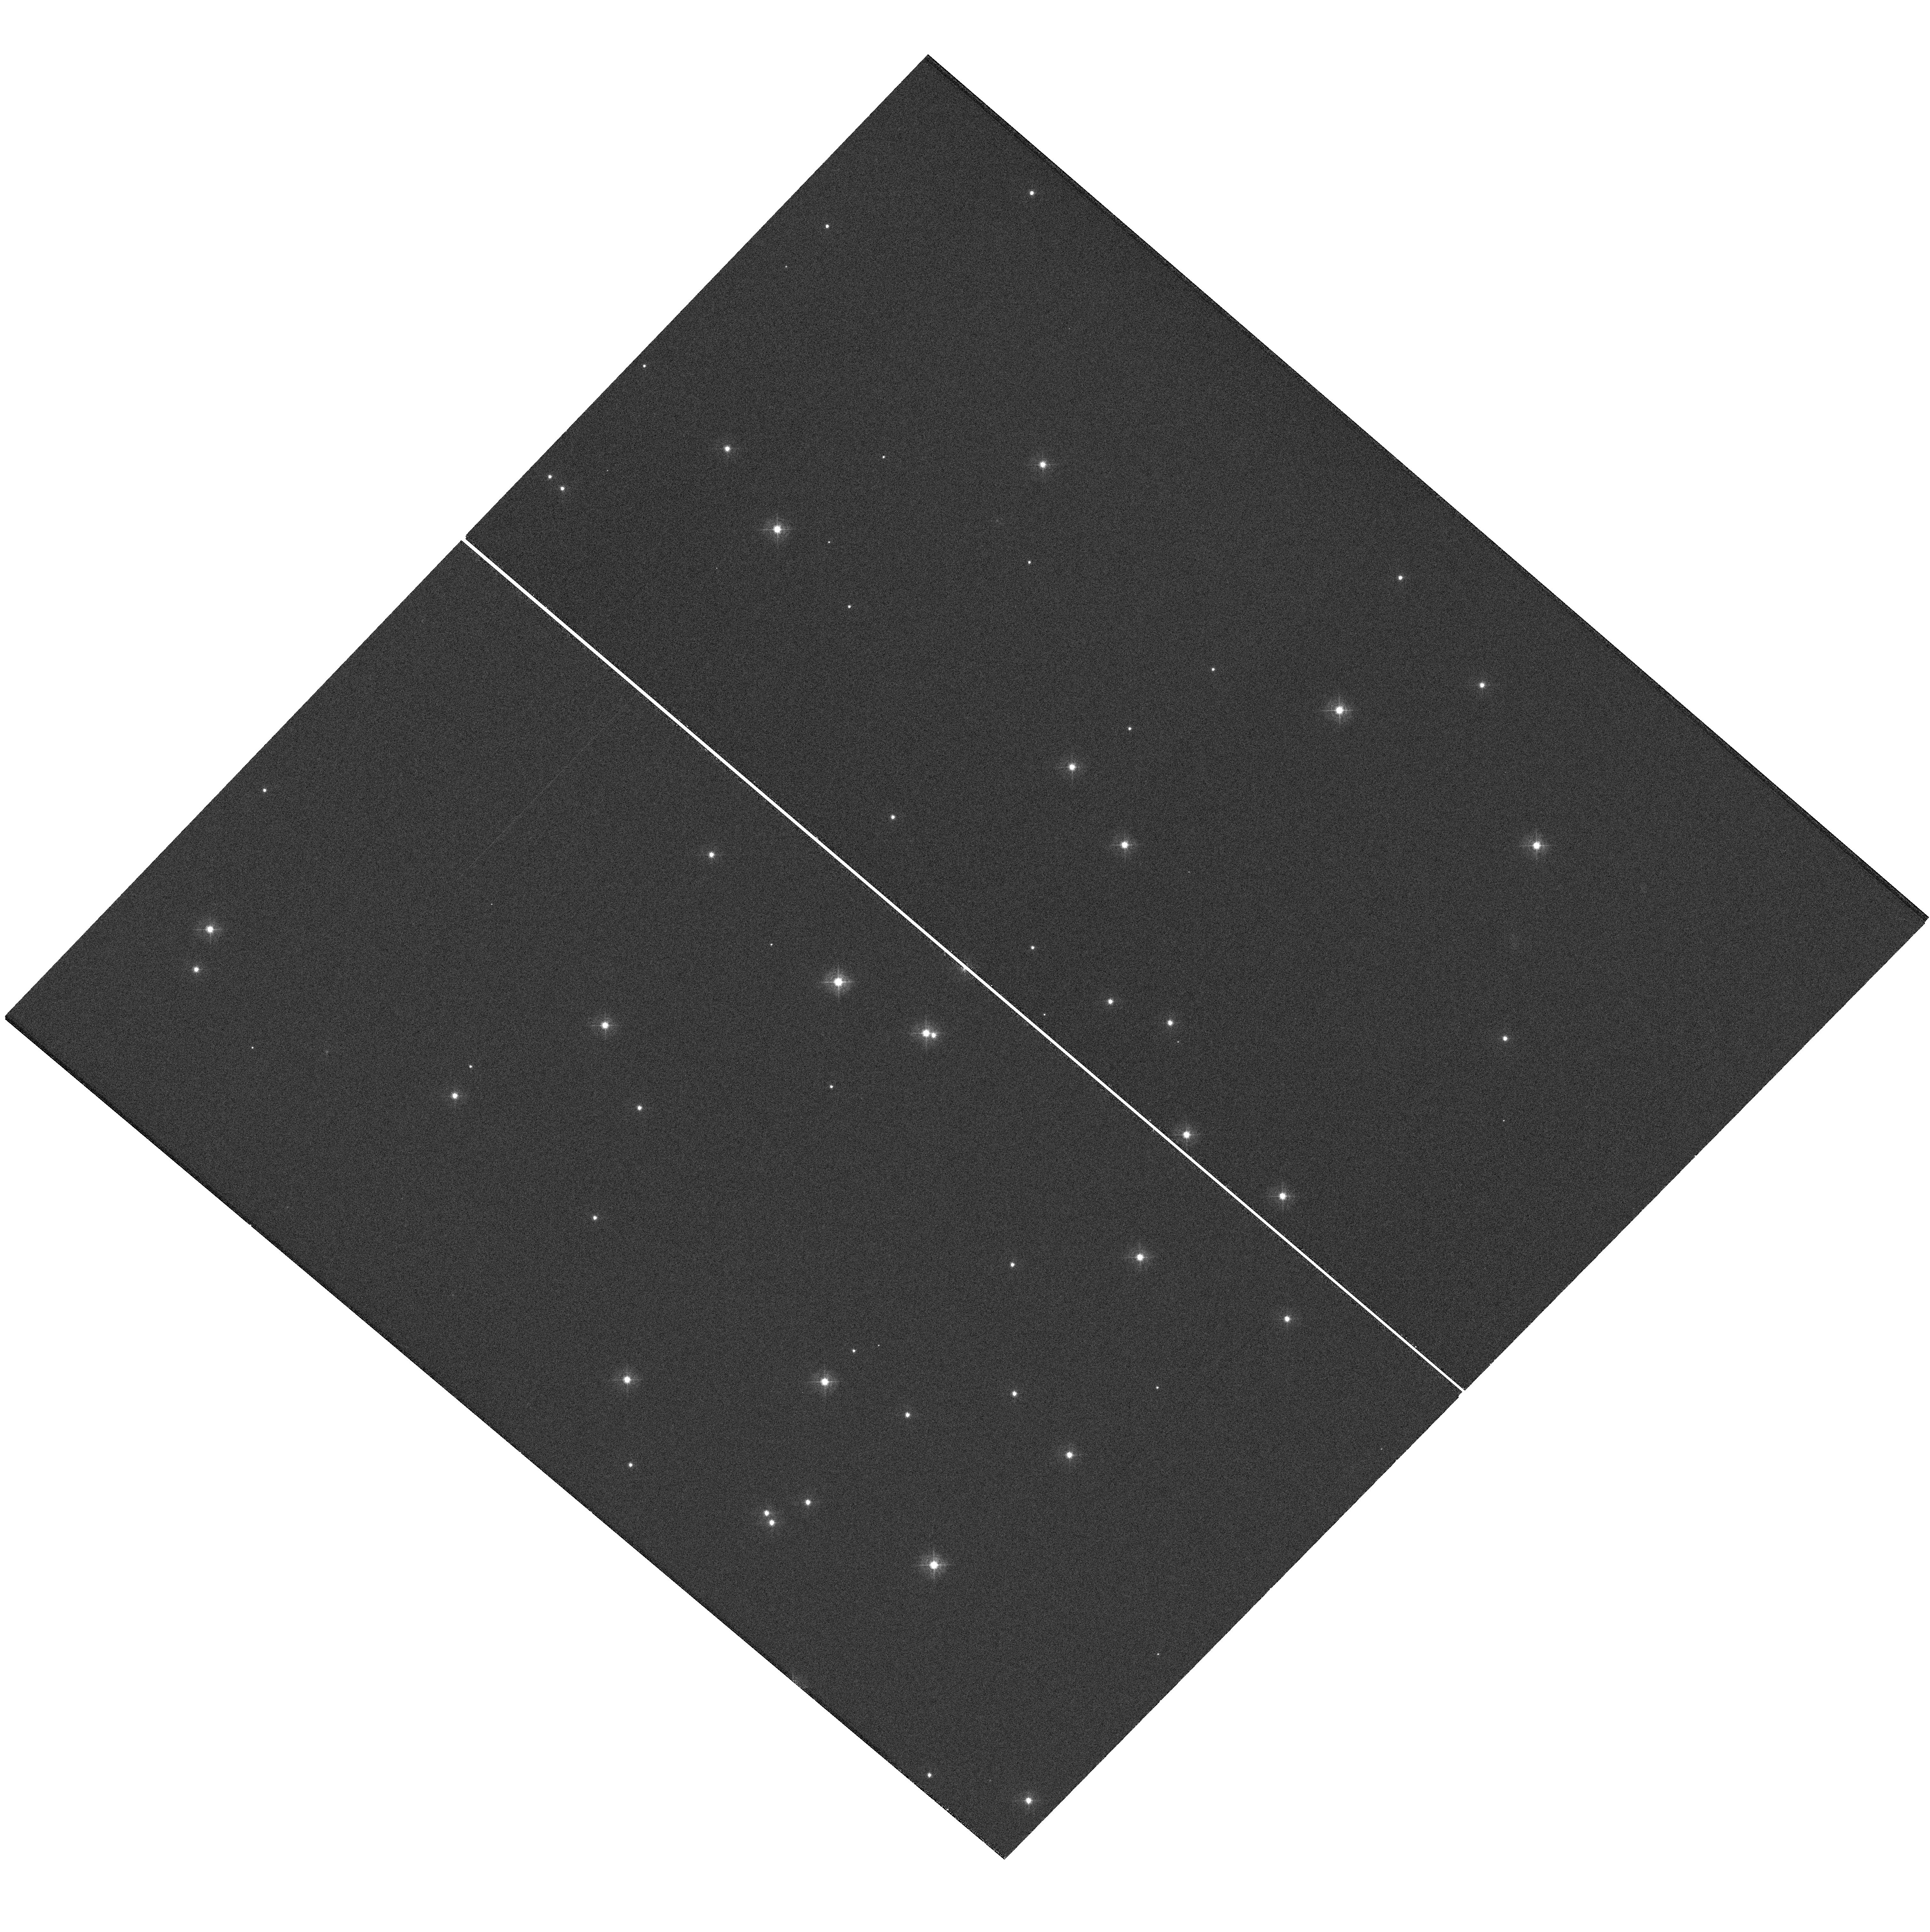
Target: NGC188-58
Instrument: WFC3/UVIS
Filter: F410M
Exposure: 12 min
Observation ID: hst_11424_a3_wfc3_uvis_f410m_iaala3

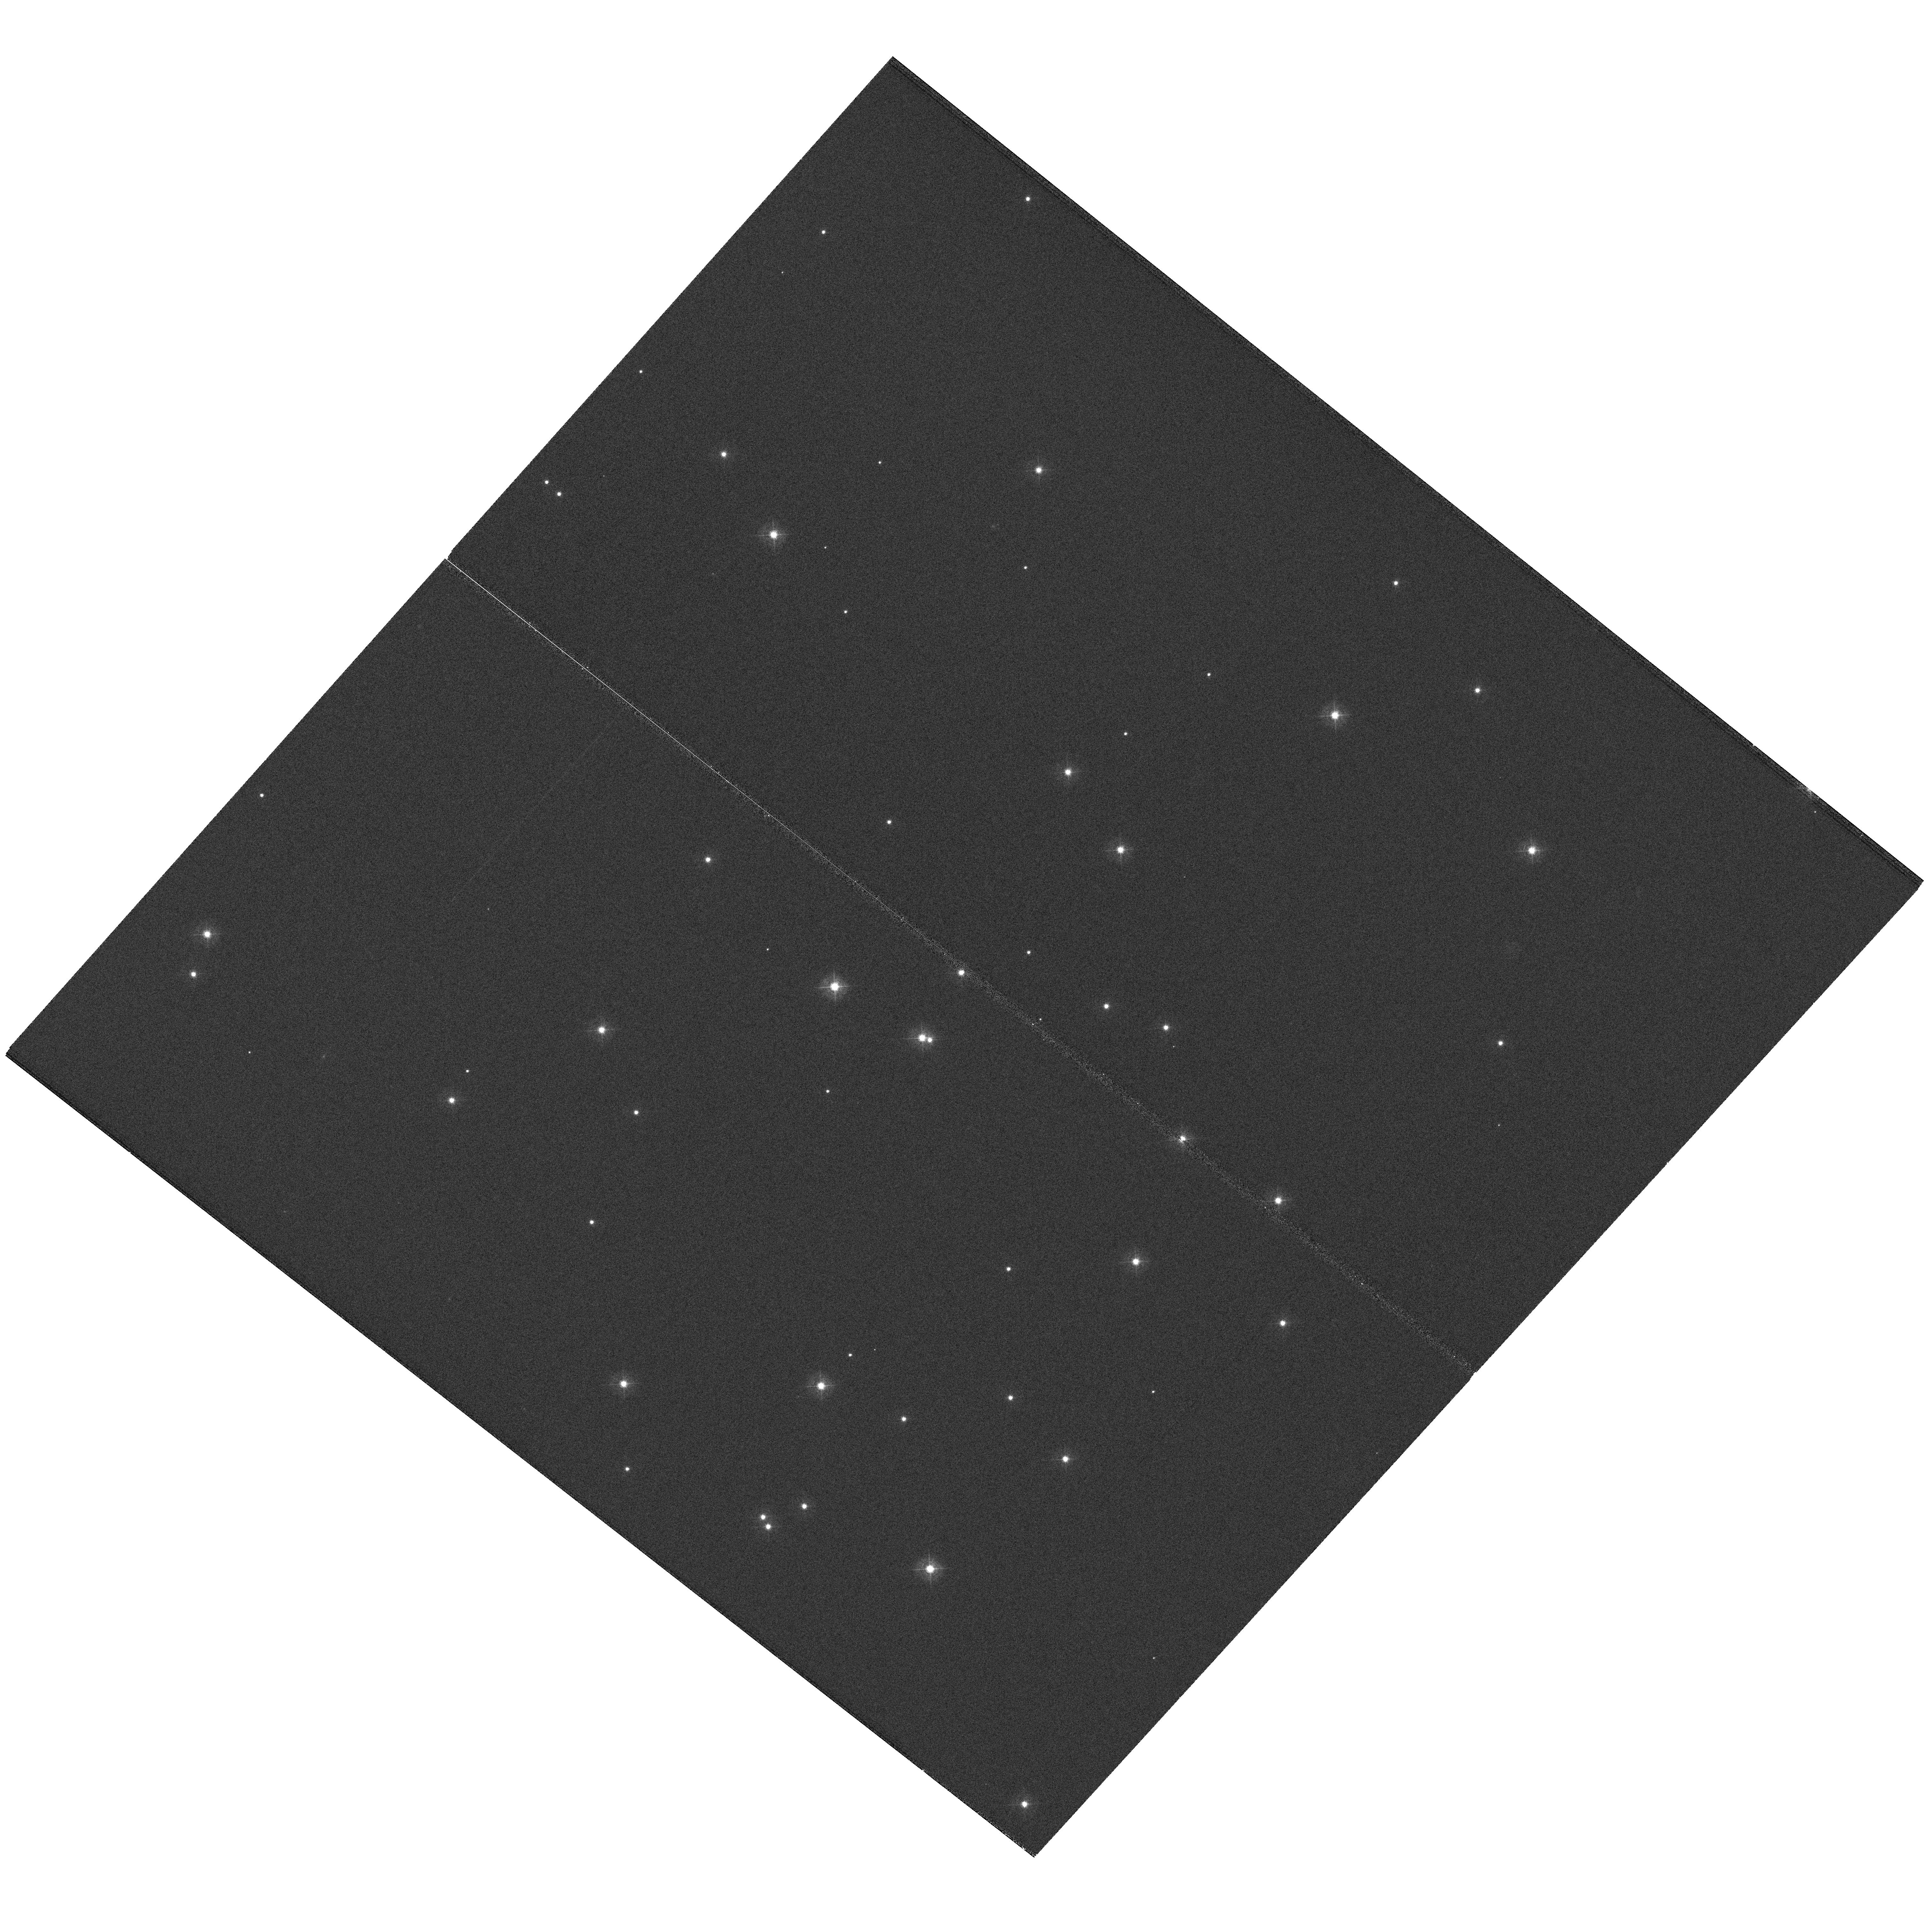
Target: NGC188-58
Instrument: WFC3/UVIS
Filter: F410M
Exposure: 12 min
Observation ID: hst_11424_a2_wfc3_uvis_f410m_iaala2

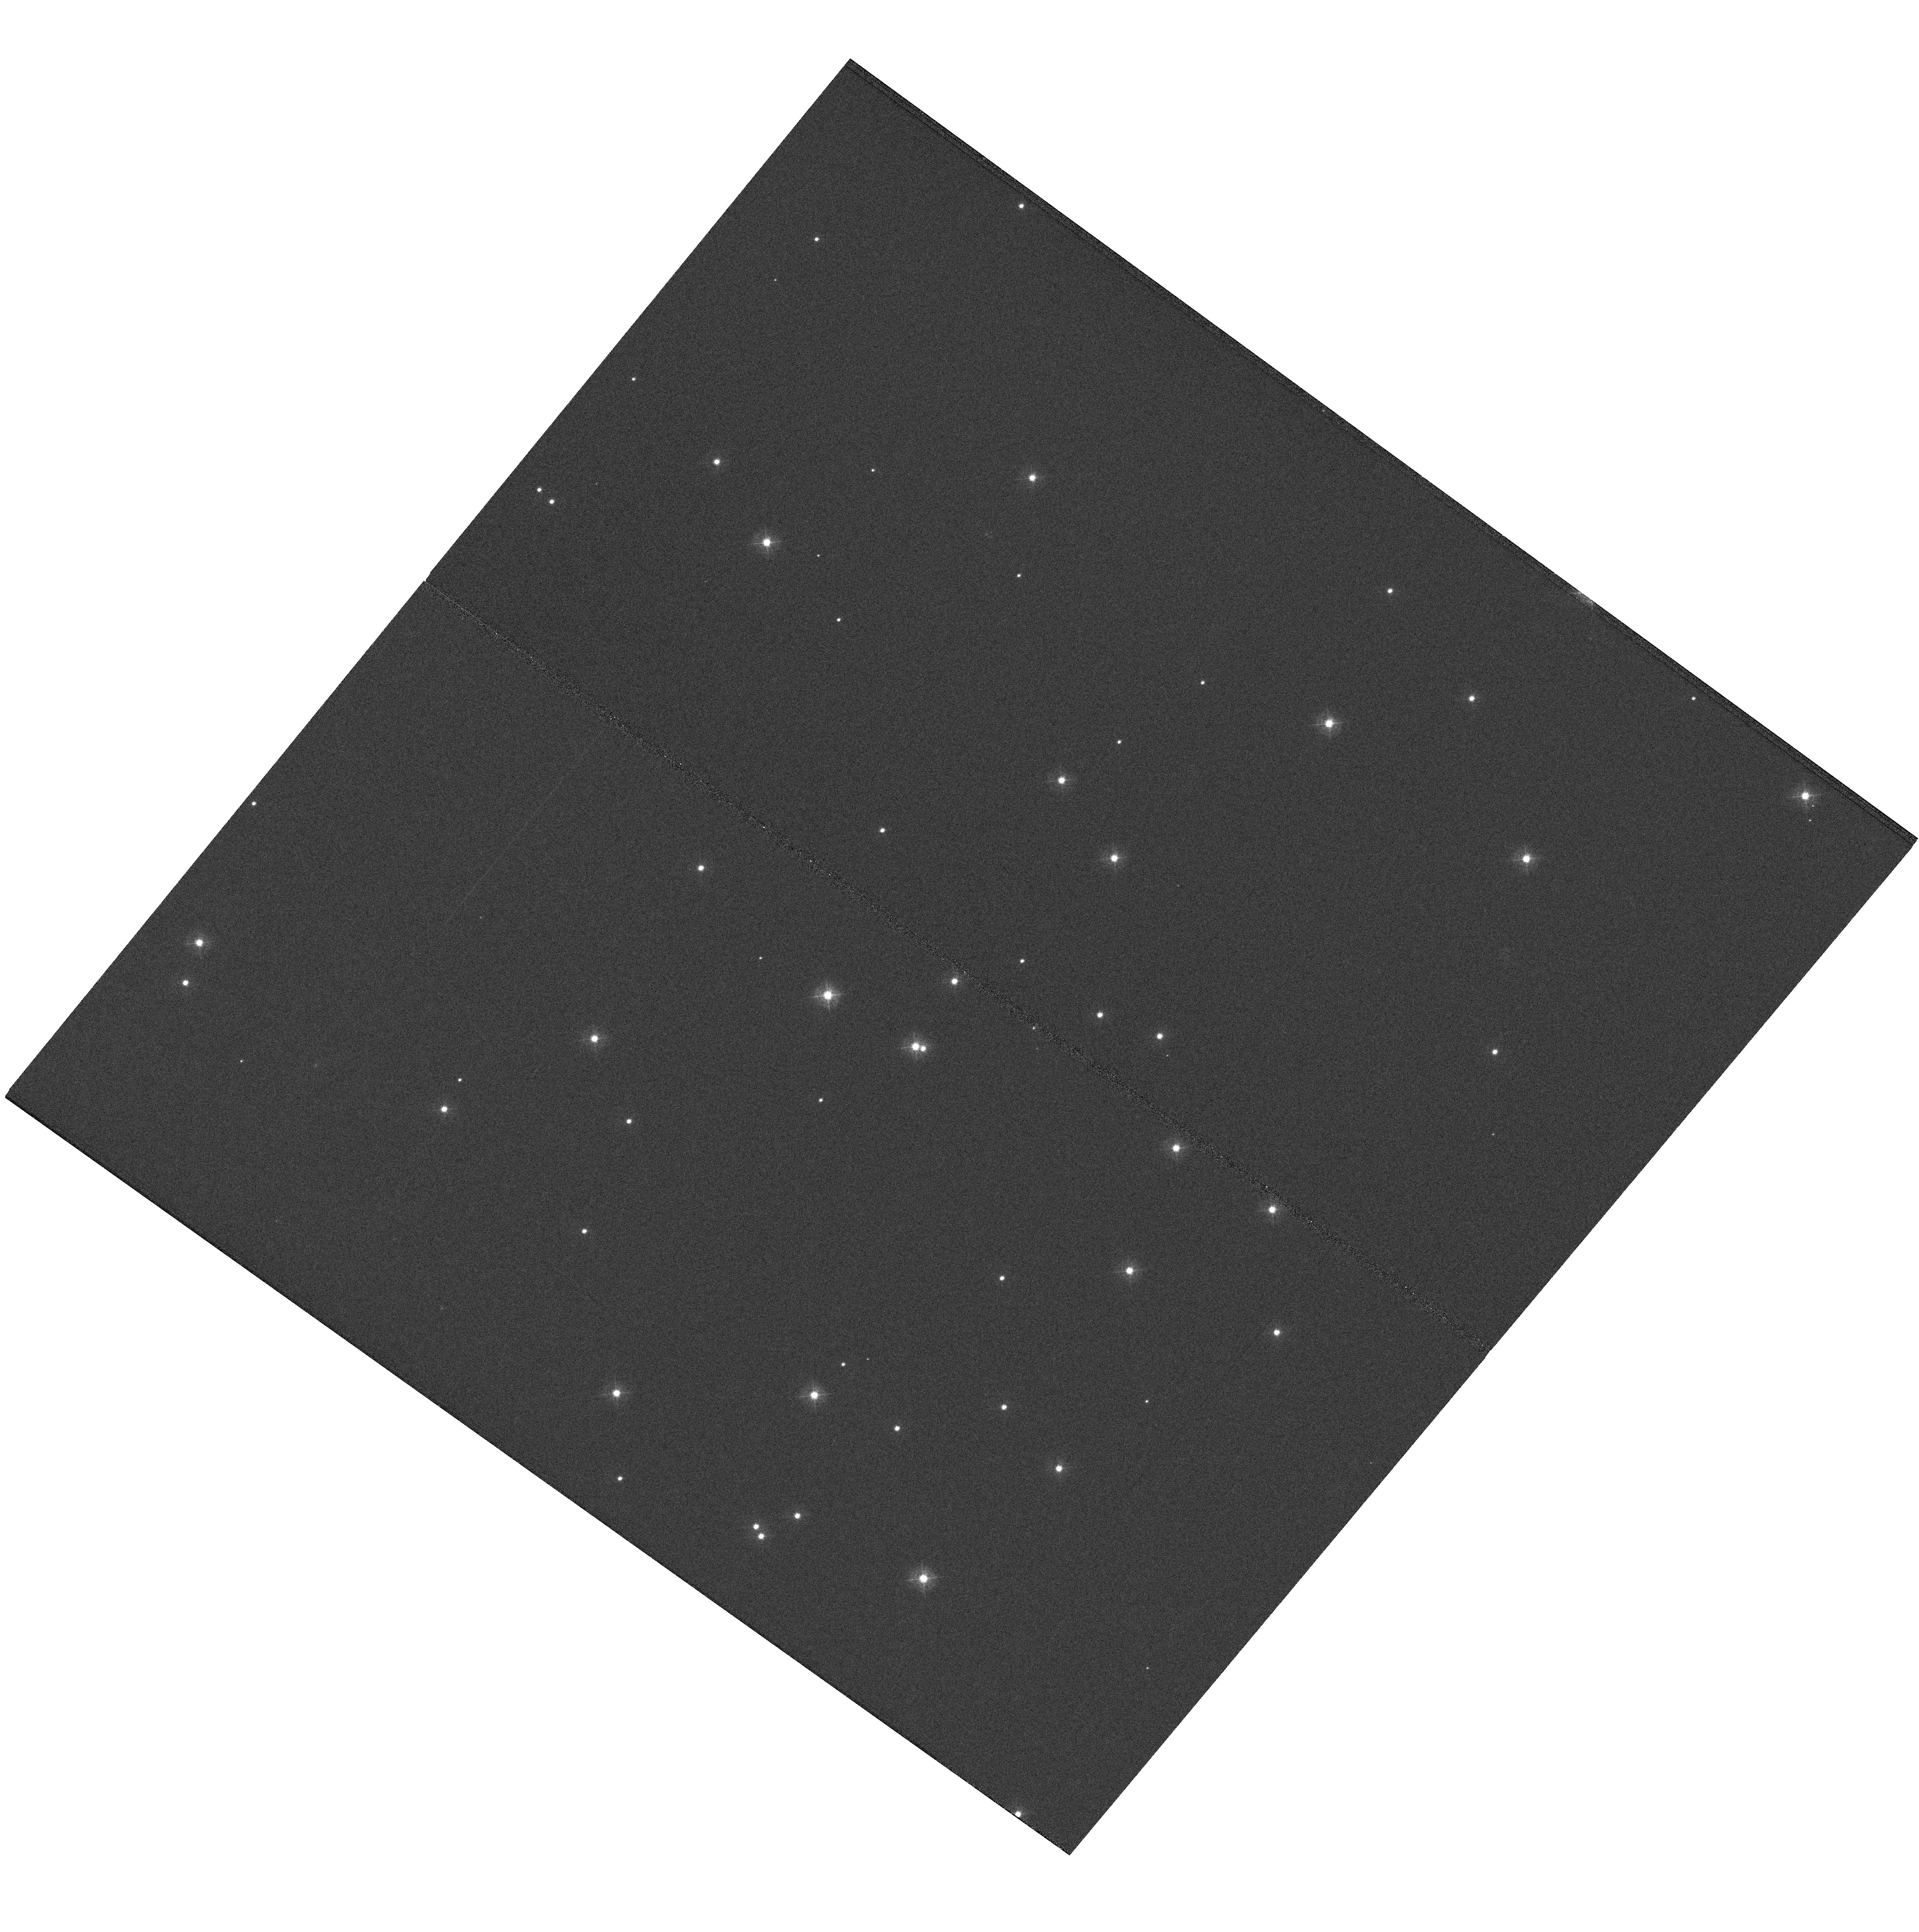
Target: NGC188-58
Instrument: WFC3/UVIS
Filter: F410M
Exposure: 12 min
Observation ID: hst_11424_01_wfc3_uvis_f410m_iaal01

WFC3 UVIS Initial Alignment (PI: Hartig, George)

The corrector mechanism will be used to iteratively bring the UVIS channel of WFC3 into alignment with the OTA using phase retrieval of focus diverse star images over the field. Three visits are required; corrector offsets will be uplinked after each visit via realtime command. This proposal is activity id WFC3-11